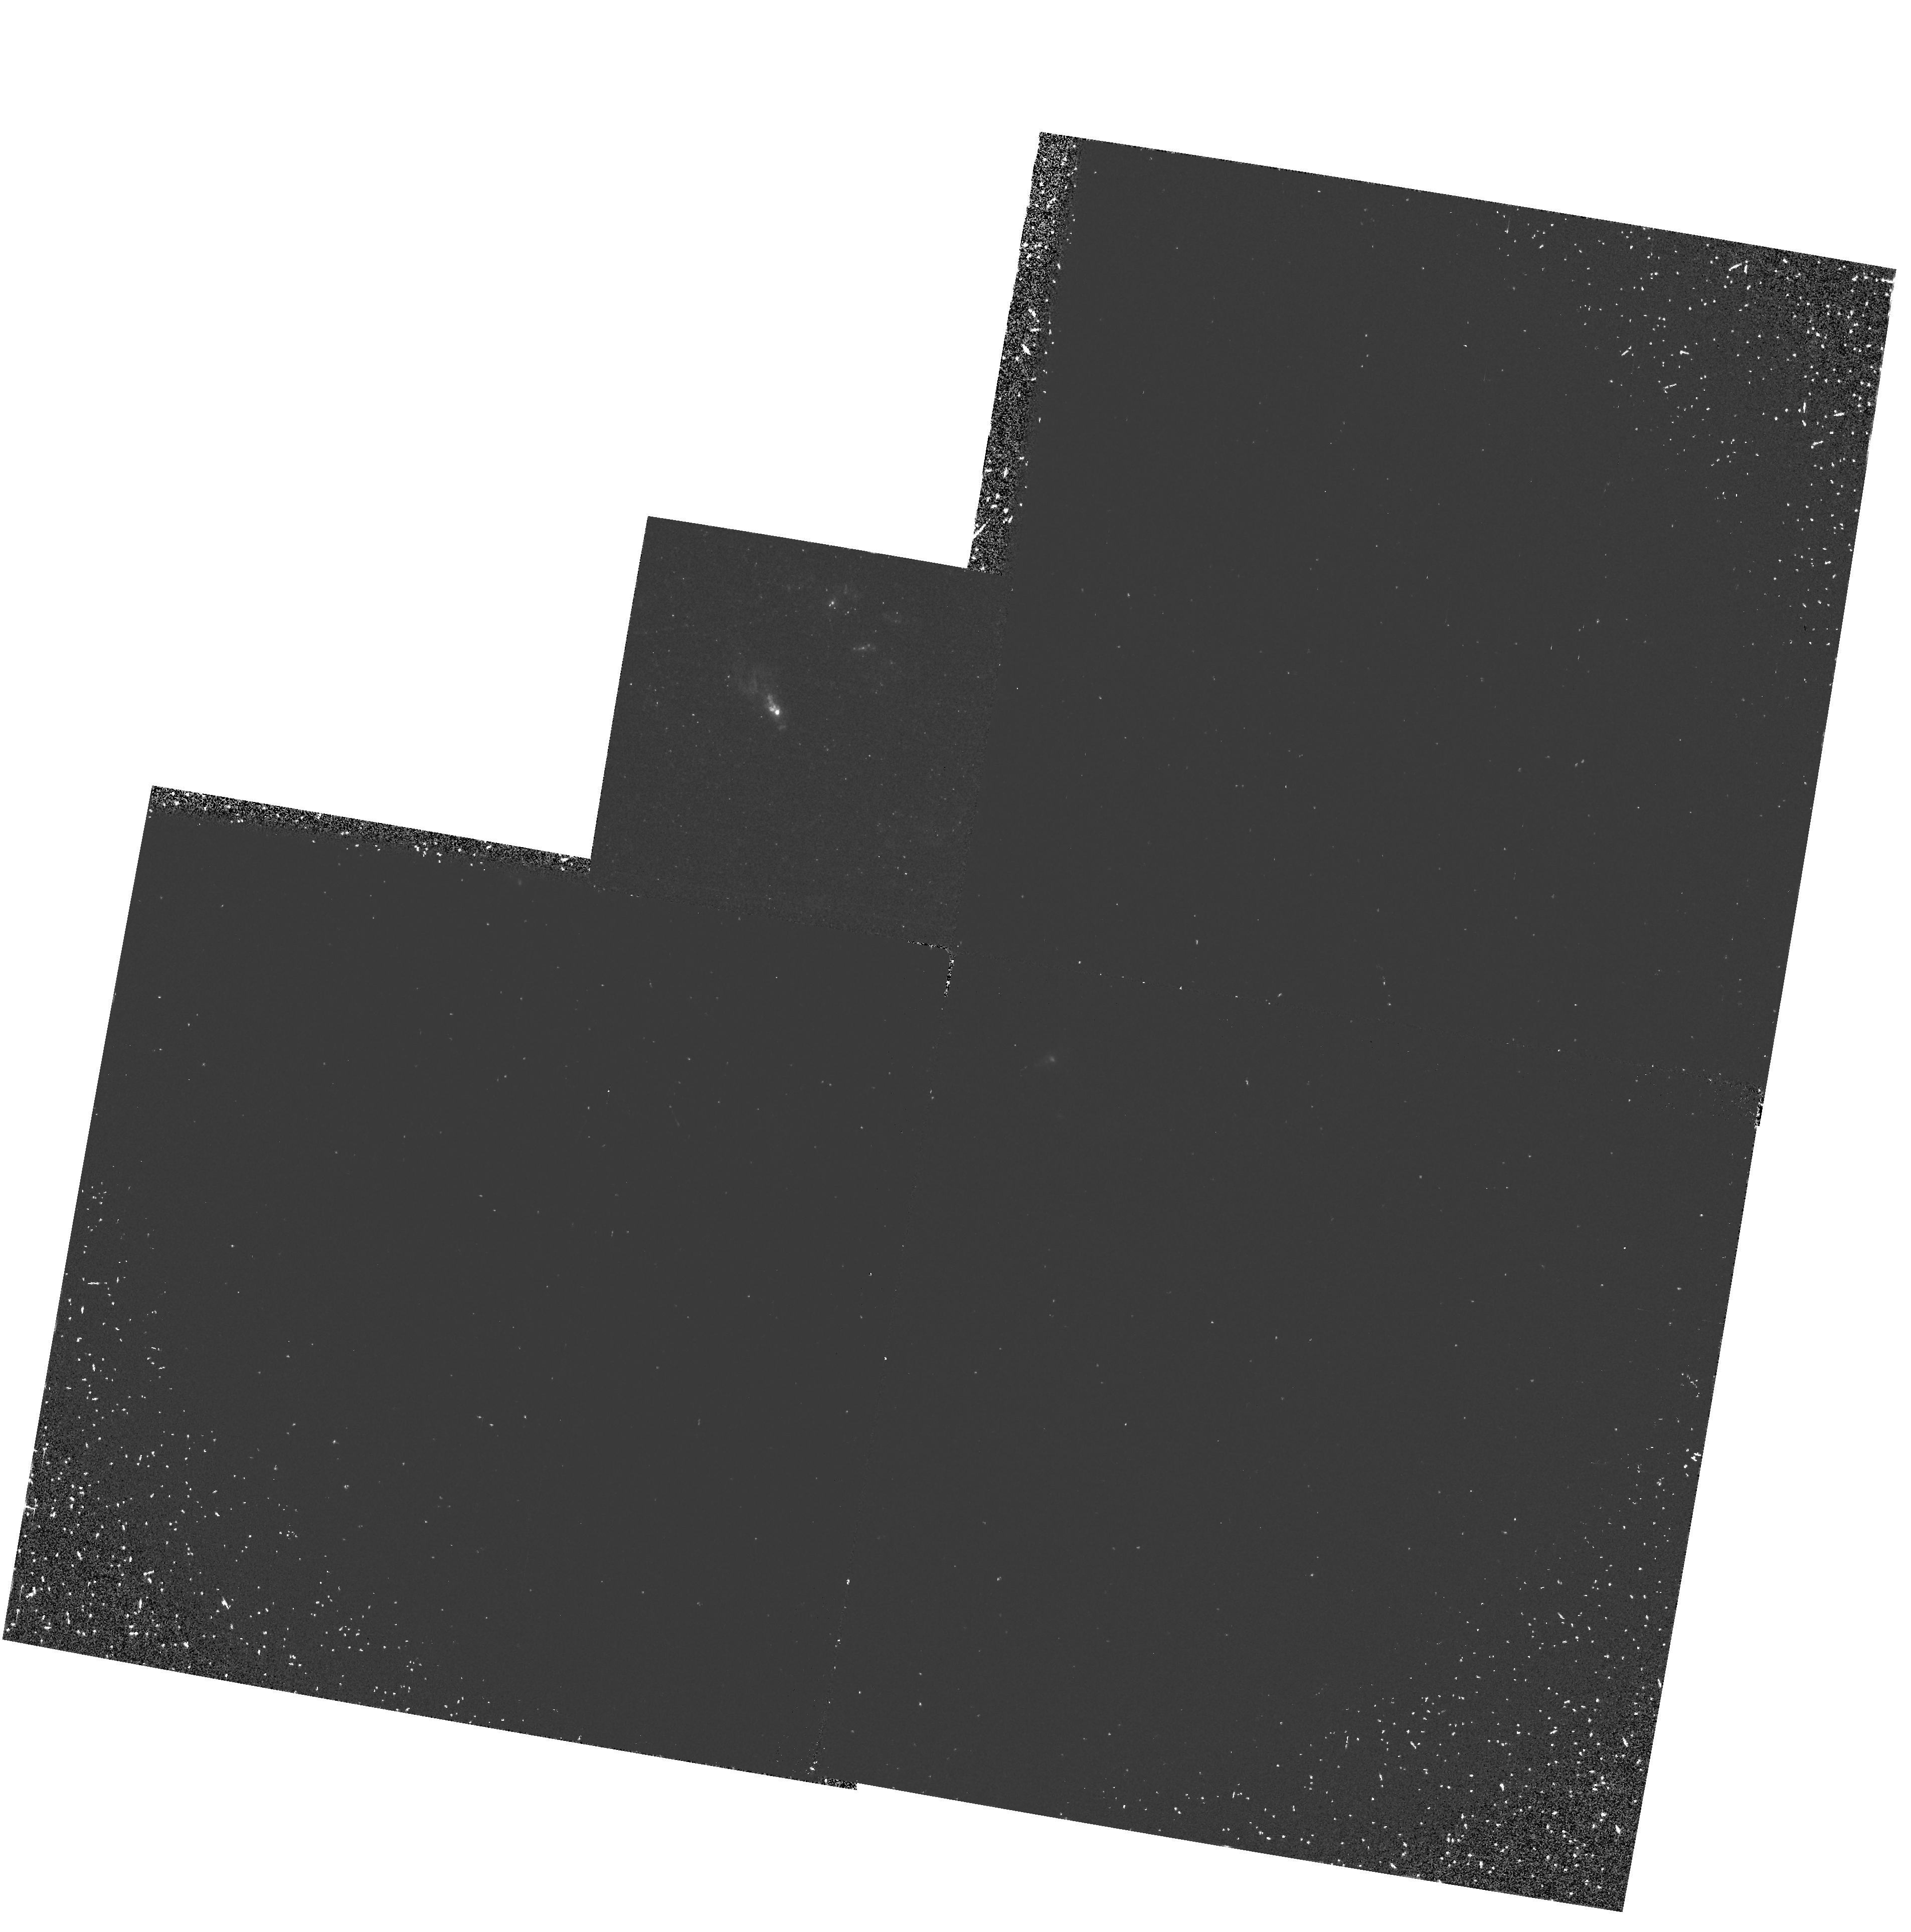
Target: NGC1068-NUC
Instrument: WFPC2/PC
Filter: F160BW
Exposure: 40 min
Observation ID: hst_5942_01_wfpc2_pc_f160bw_u30301

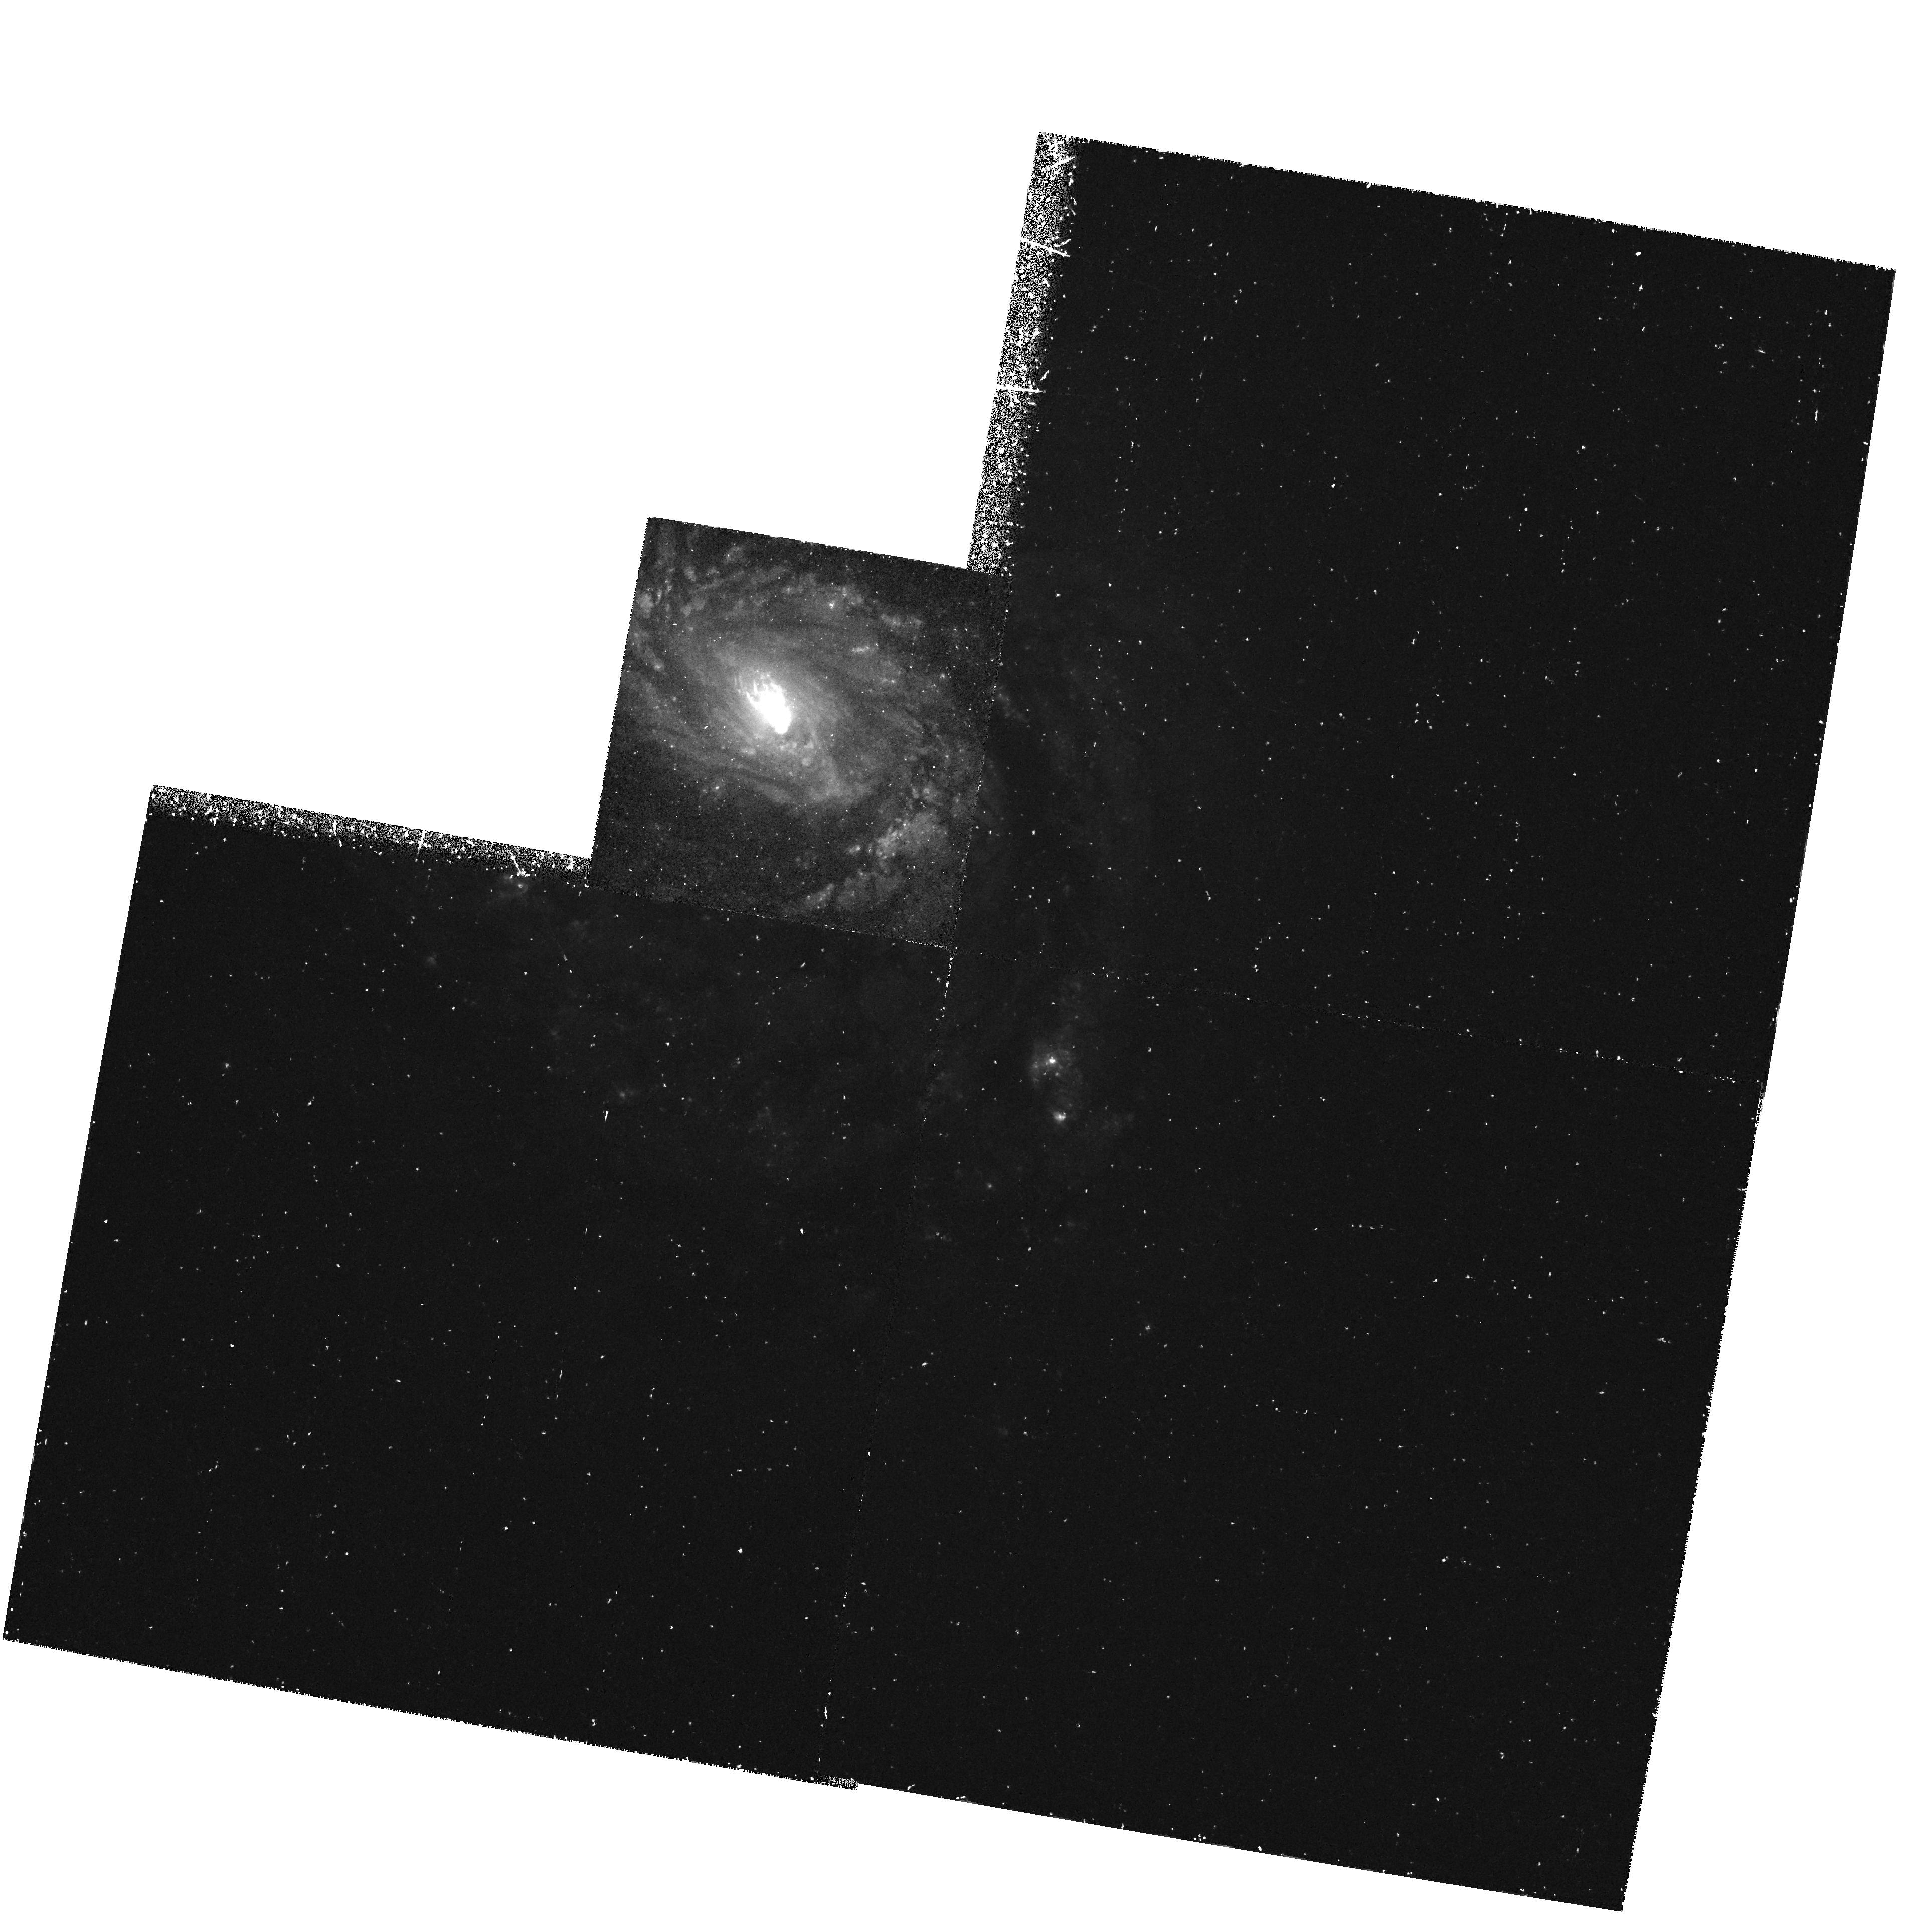
Target: NGC1068-NUC
Instrument: WFPC2/PC
Filter: F487N
Exposure: 57 min
Observation ID: hst_5942_01_wfpc2_pc_f487n_u30301

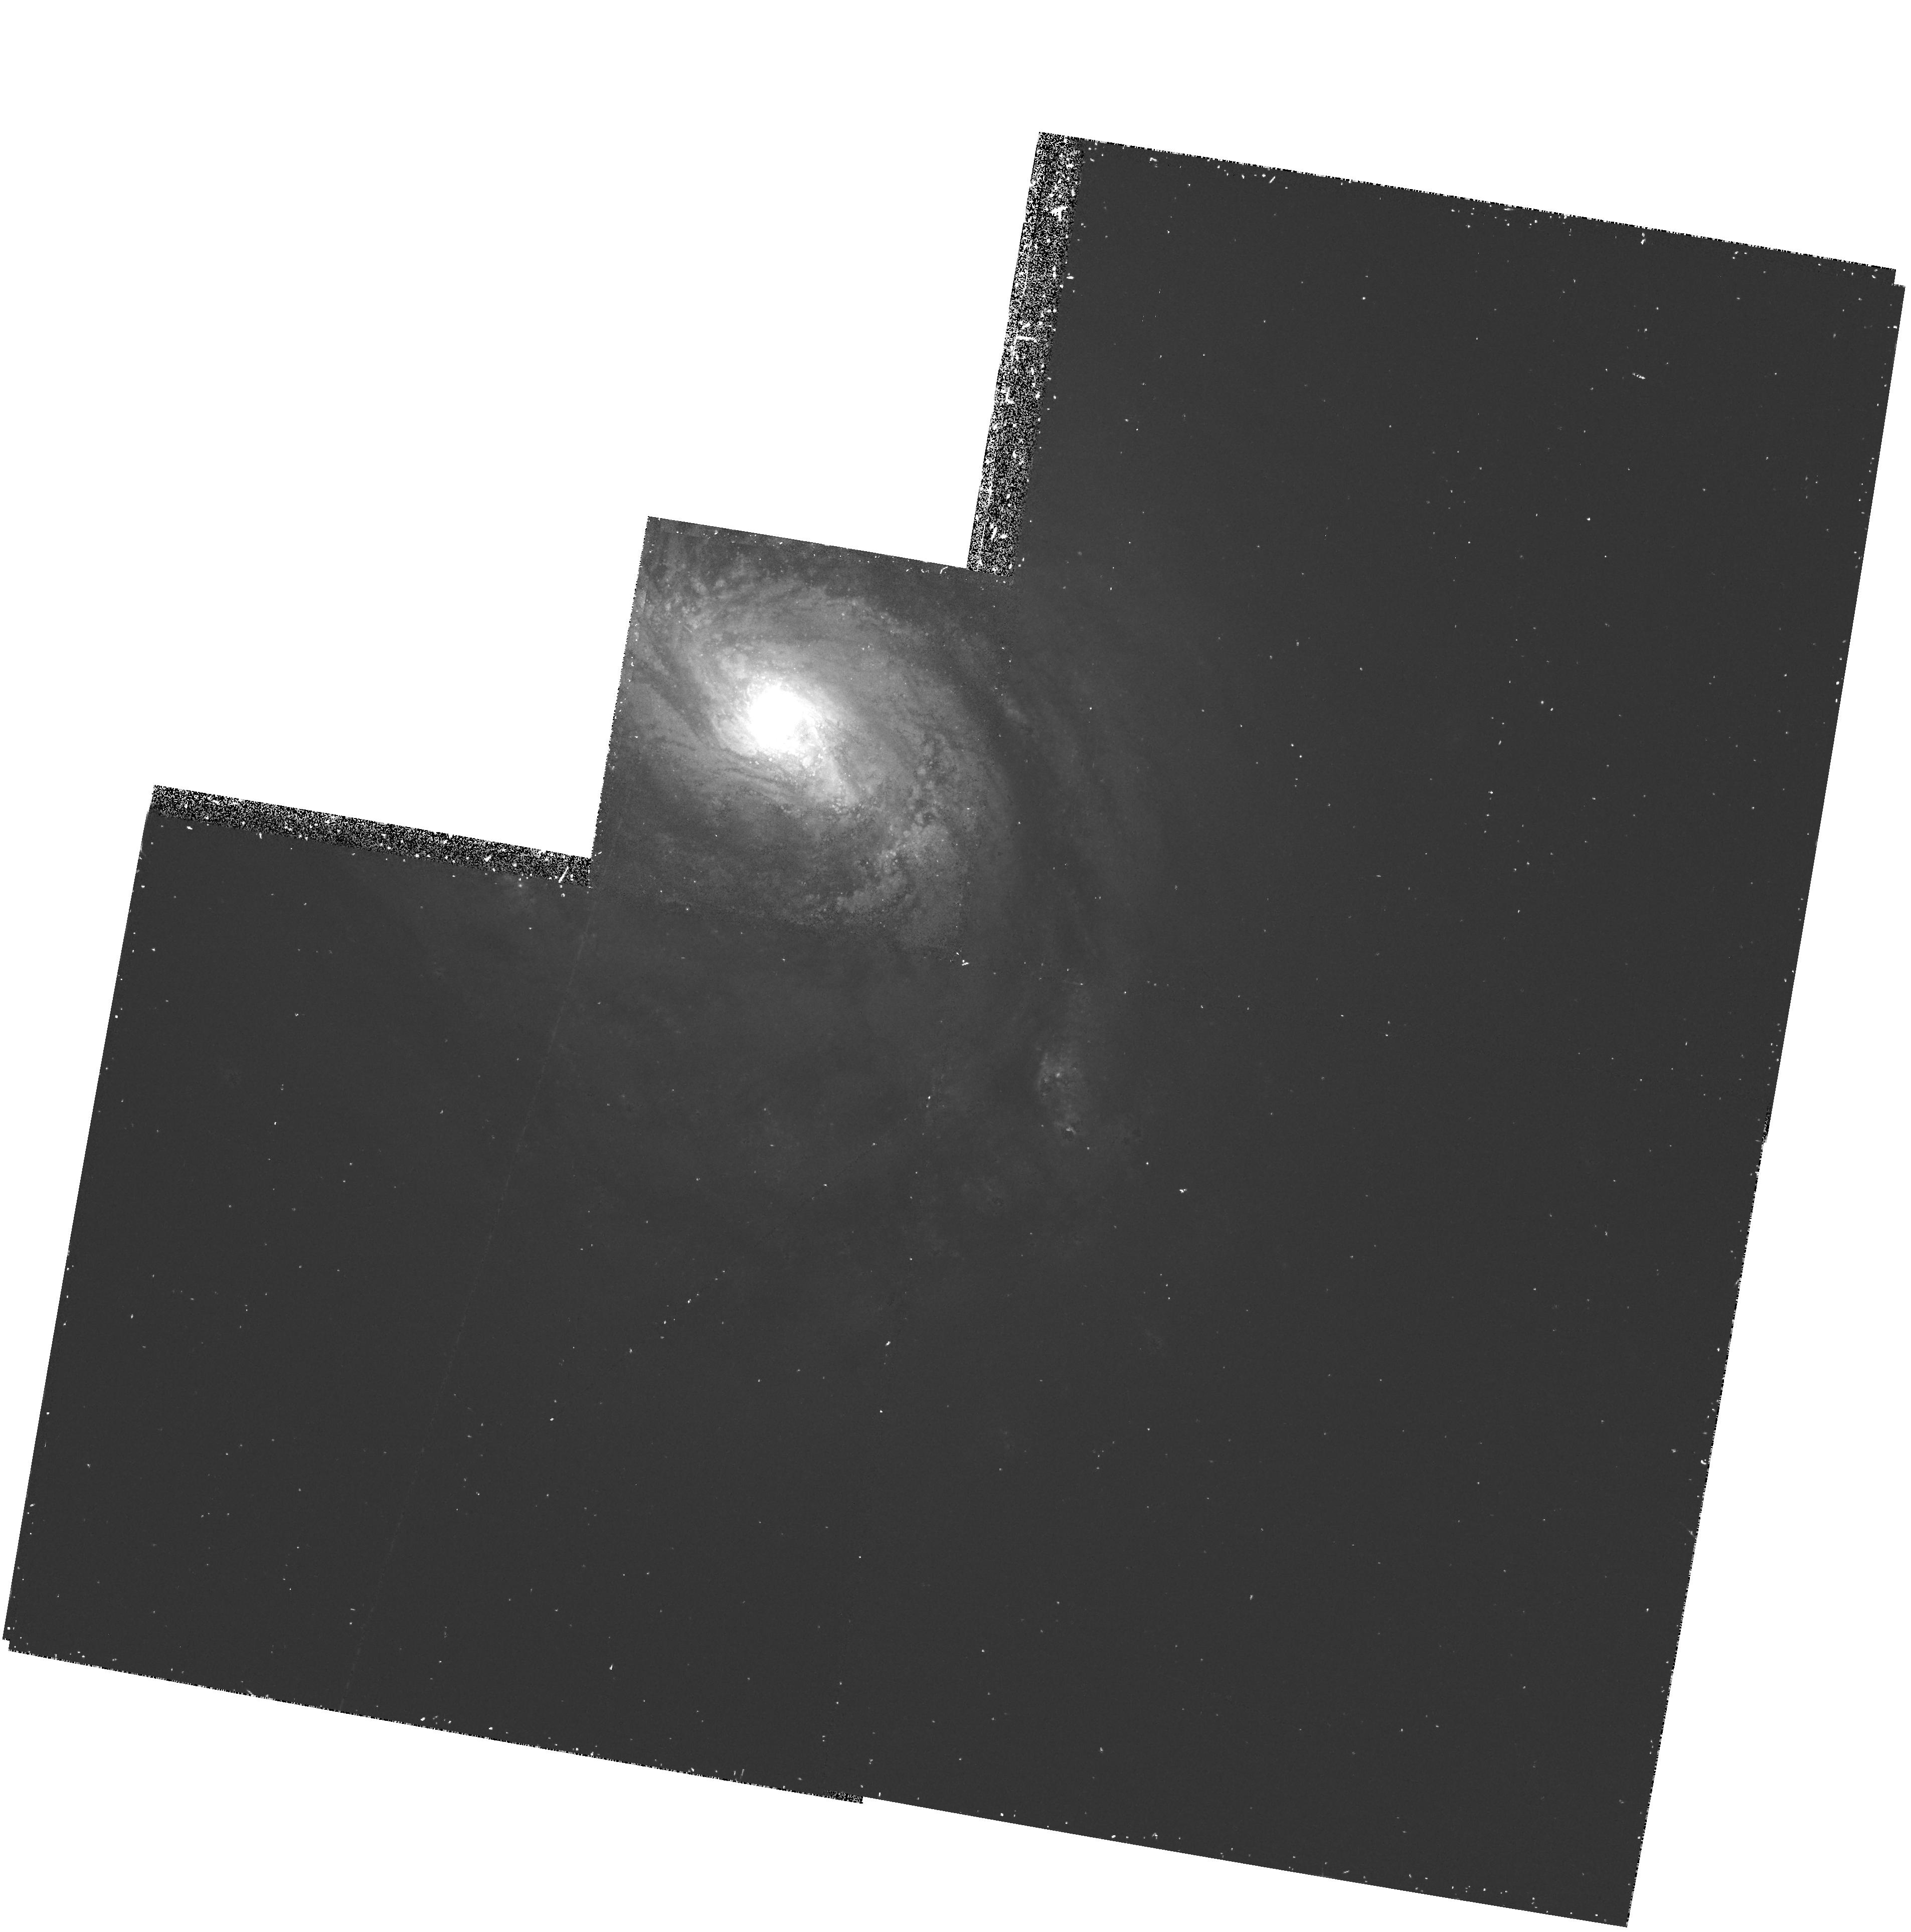
Target: NGC1068-NUC
Instrument: WFPC2/PC
Filter: F673N
Exposure: 30 min
Observation ID: hst_5942_01_wfpc2_pc_f673n_u30301

THE NATURE OF THE STAR FORMATION TRIGGER IN NGC 1068 (PI: Bruhweiler, Frederick C.)

We propose to use the GHRS/G140L and the PC of the WFPC2 to observe four very bright and luminous starburst knots and the nebular emission within the inner 3 Kpc region of NGC 1068. The resulting spectra of the knots will be modeled with our population synthesis code, which incorporates a new library of high dispersion IUE stellar spectra. The use of this powerful new tool will place strong constraints on the stellar ages and the star formation history in these knots. These data in combination with the PC imagery will be compared with the the expectations for the possible triggering mechanisms that might be responsible for the luminous knot in the inner 3 Kpc. Specifically, we will explore if our inferred ages for the knots and the high angular resolution emission line morphology are consistent with the star formation being initiated by the strong radiation field from the central AGN, stochastic processes, or passage of spiral density waves through the inner CO Ring of the galaxy.